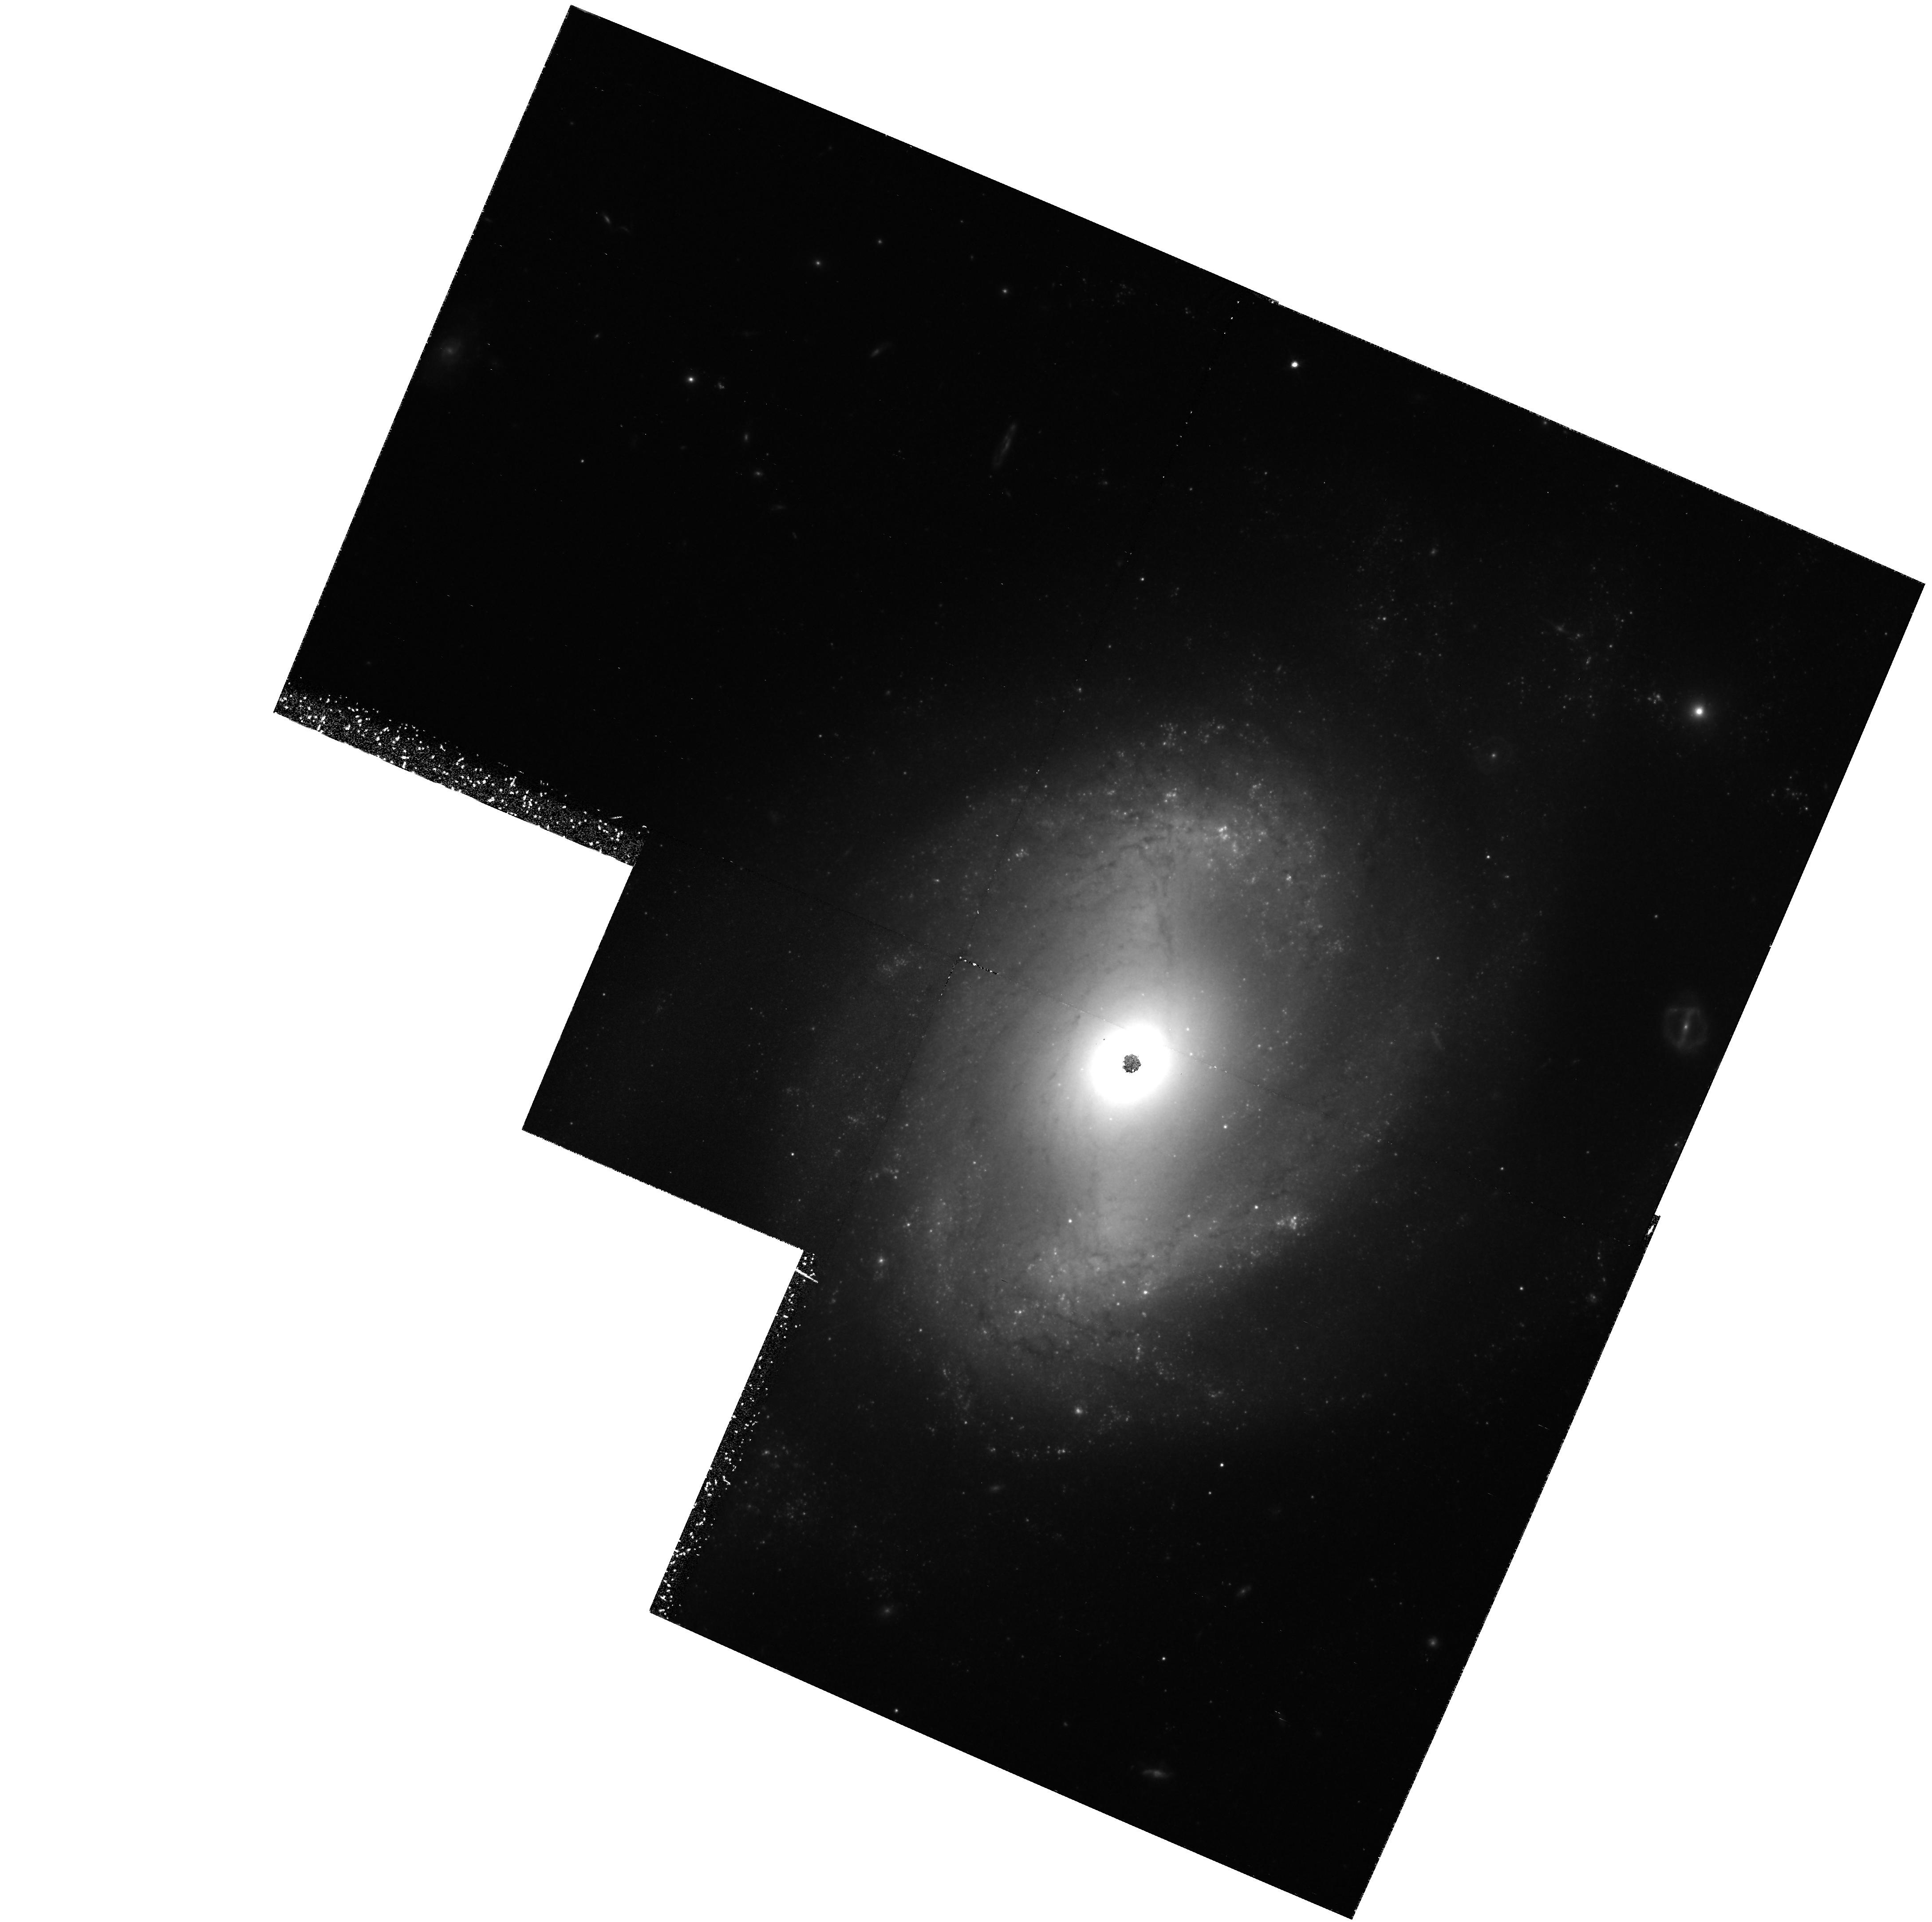
Target: NGC4639
Instrument: WFPC2/PC
Filter: F814W
Exposure: 2.2 h
Observation ID: hst_5981_04_wfpc2_pc_f814w_u2nu04

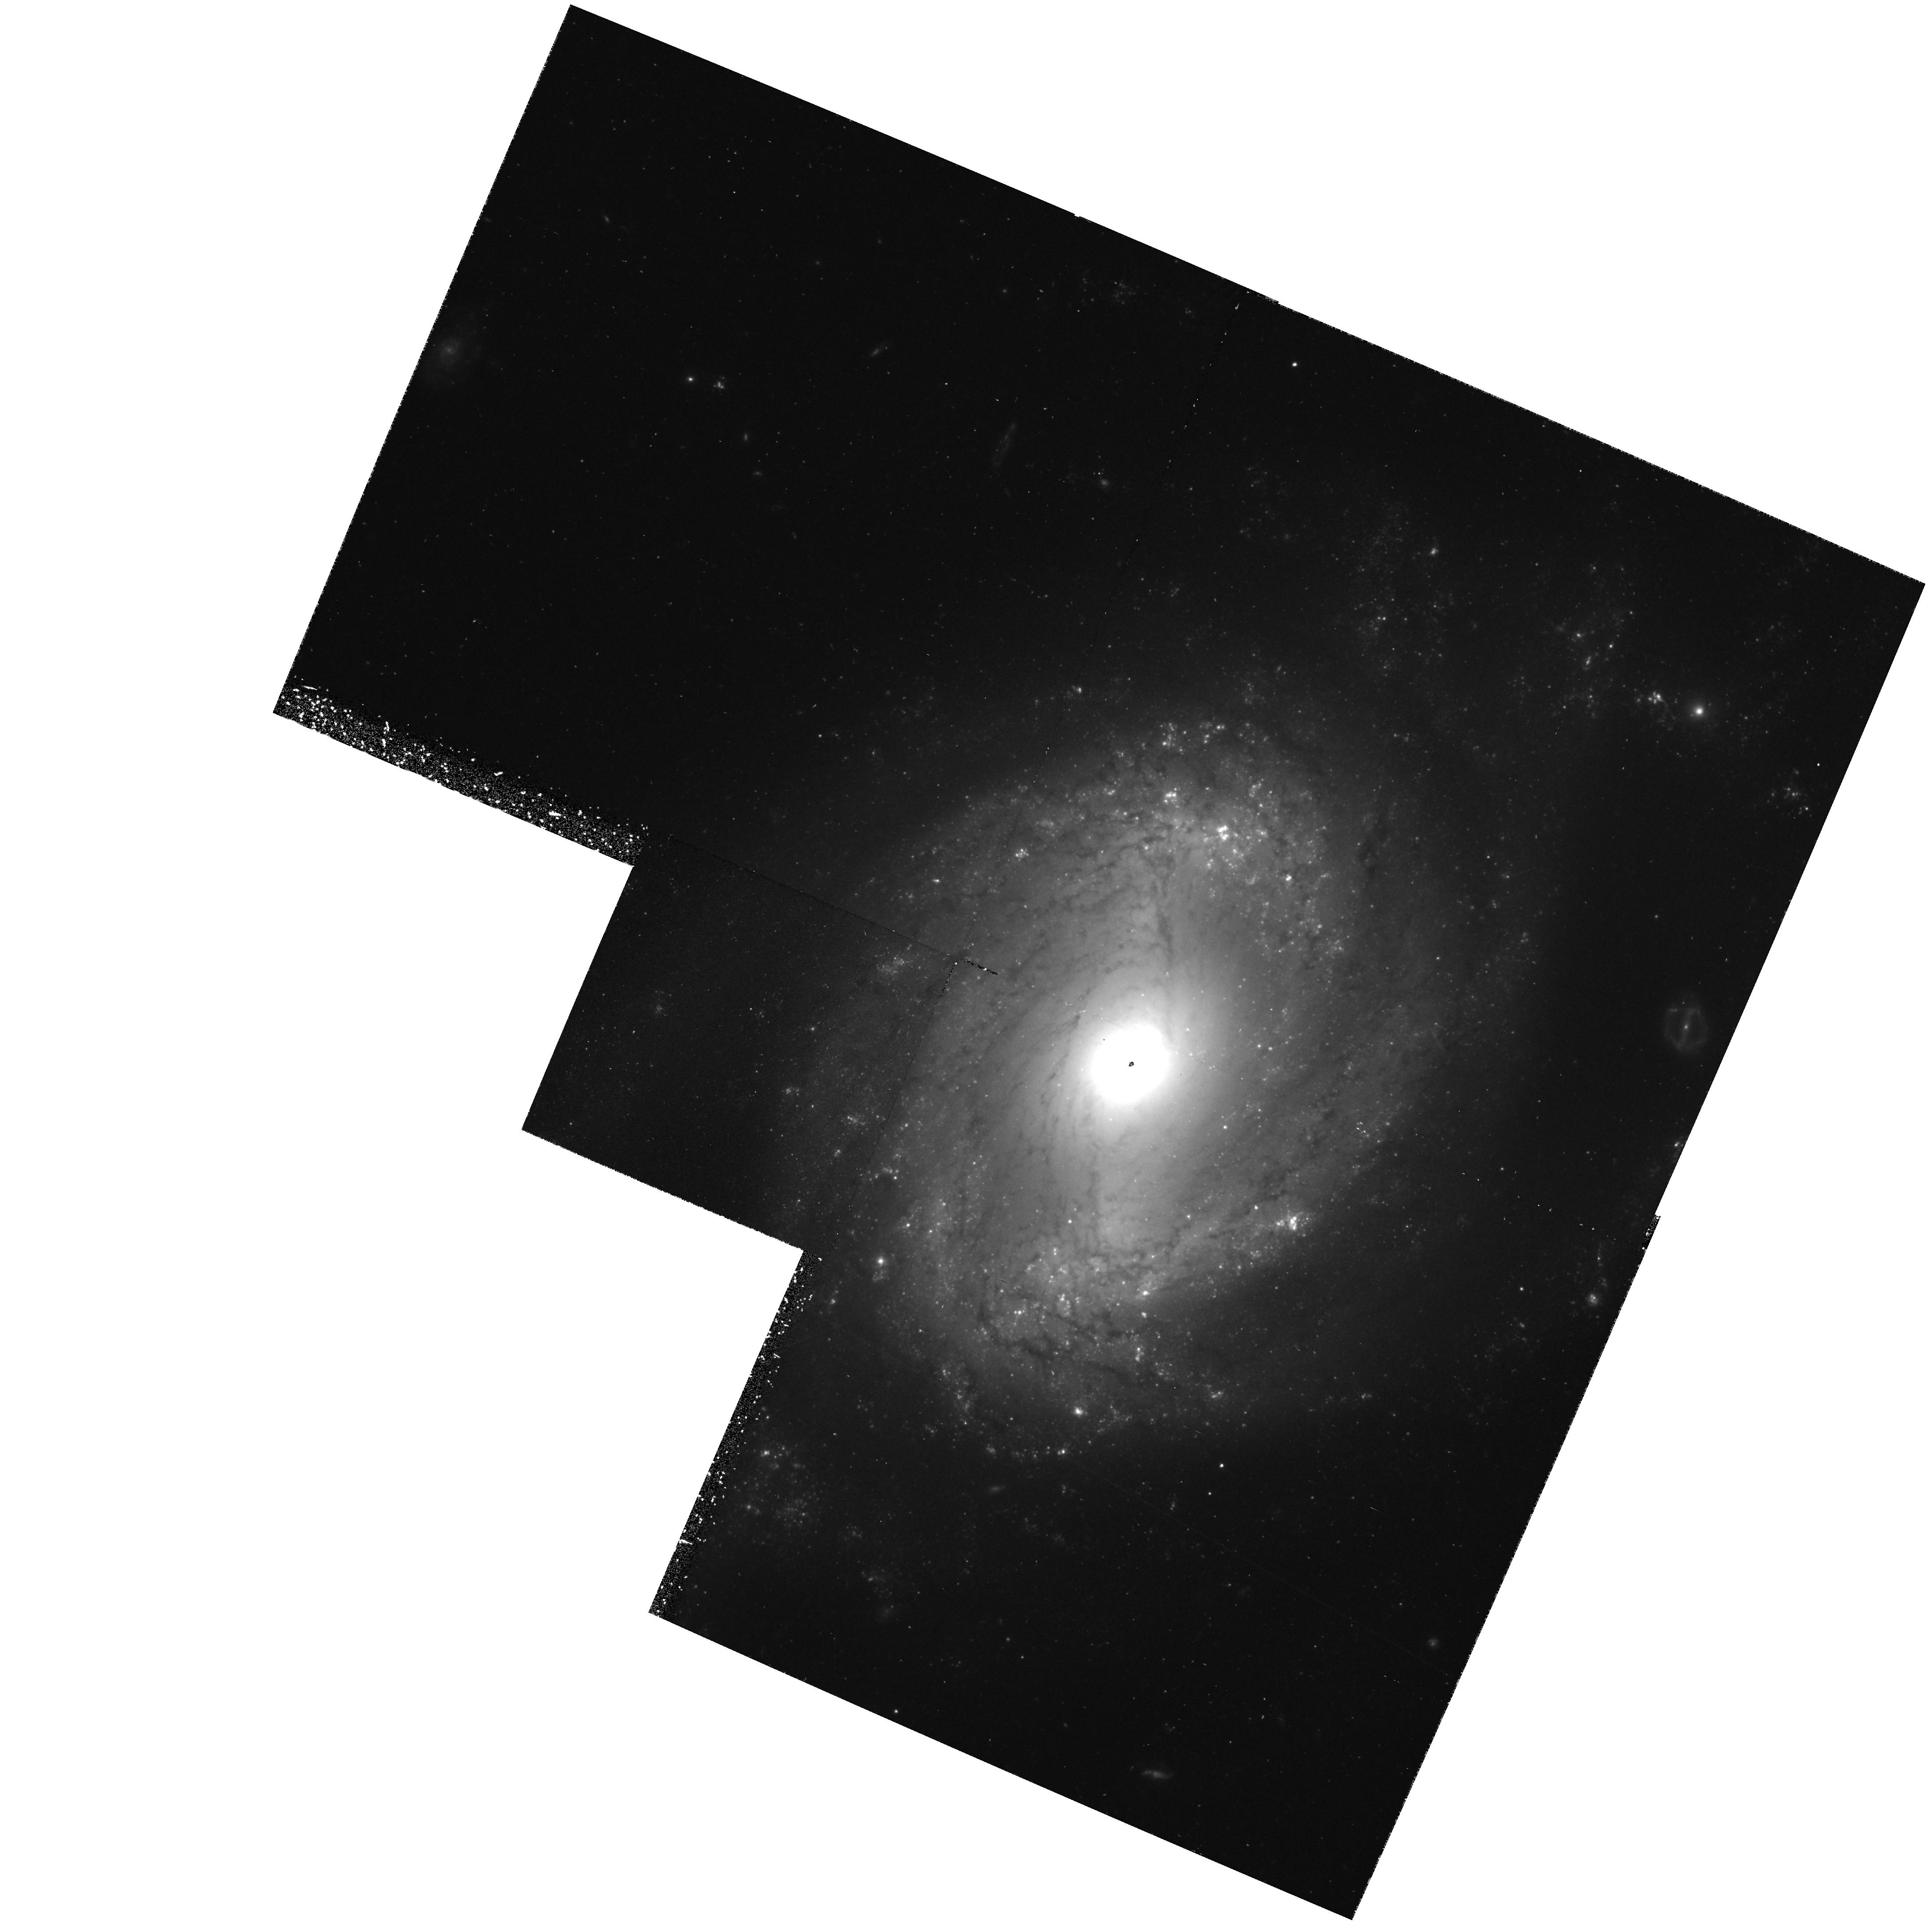
Target: NGC4639
Instrument: WFPC2/PC
Filter: F555W
Exposure: 1.4 h
Observation ID: hst_5981_09_wfpc2_pc_f555w_u2nu09

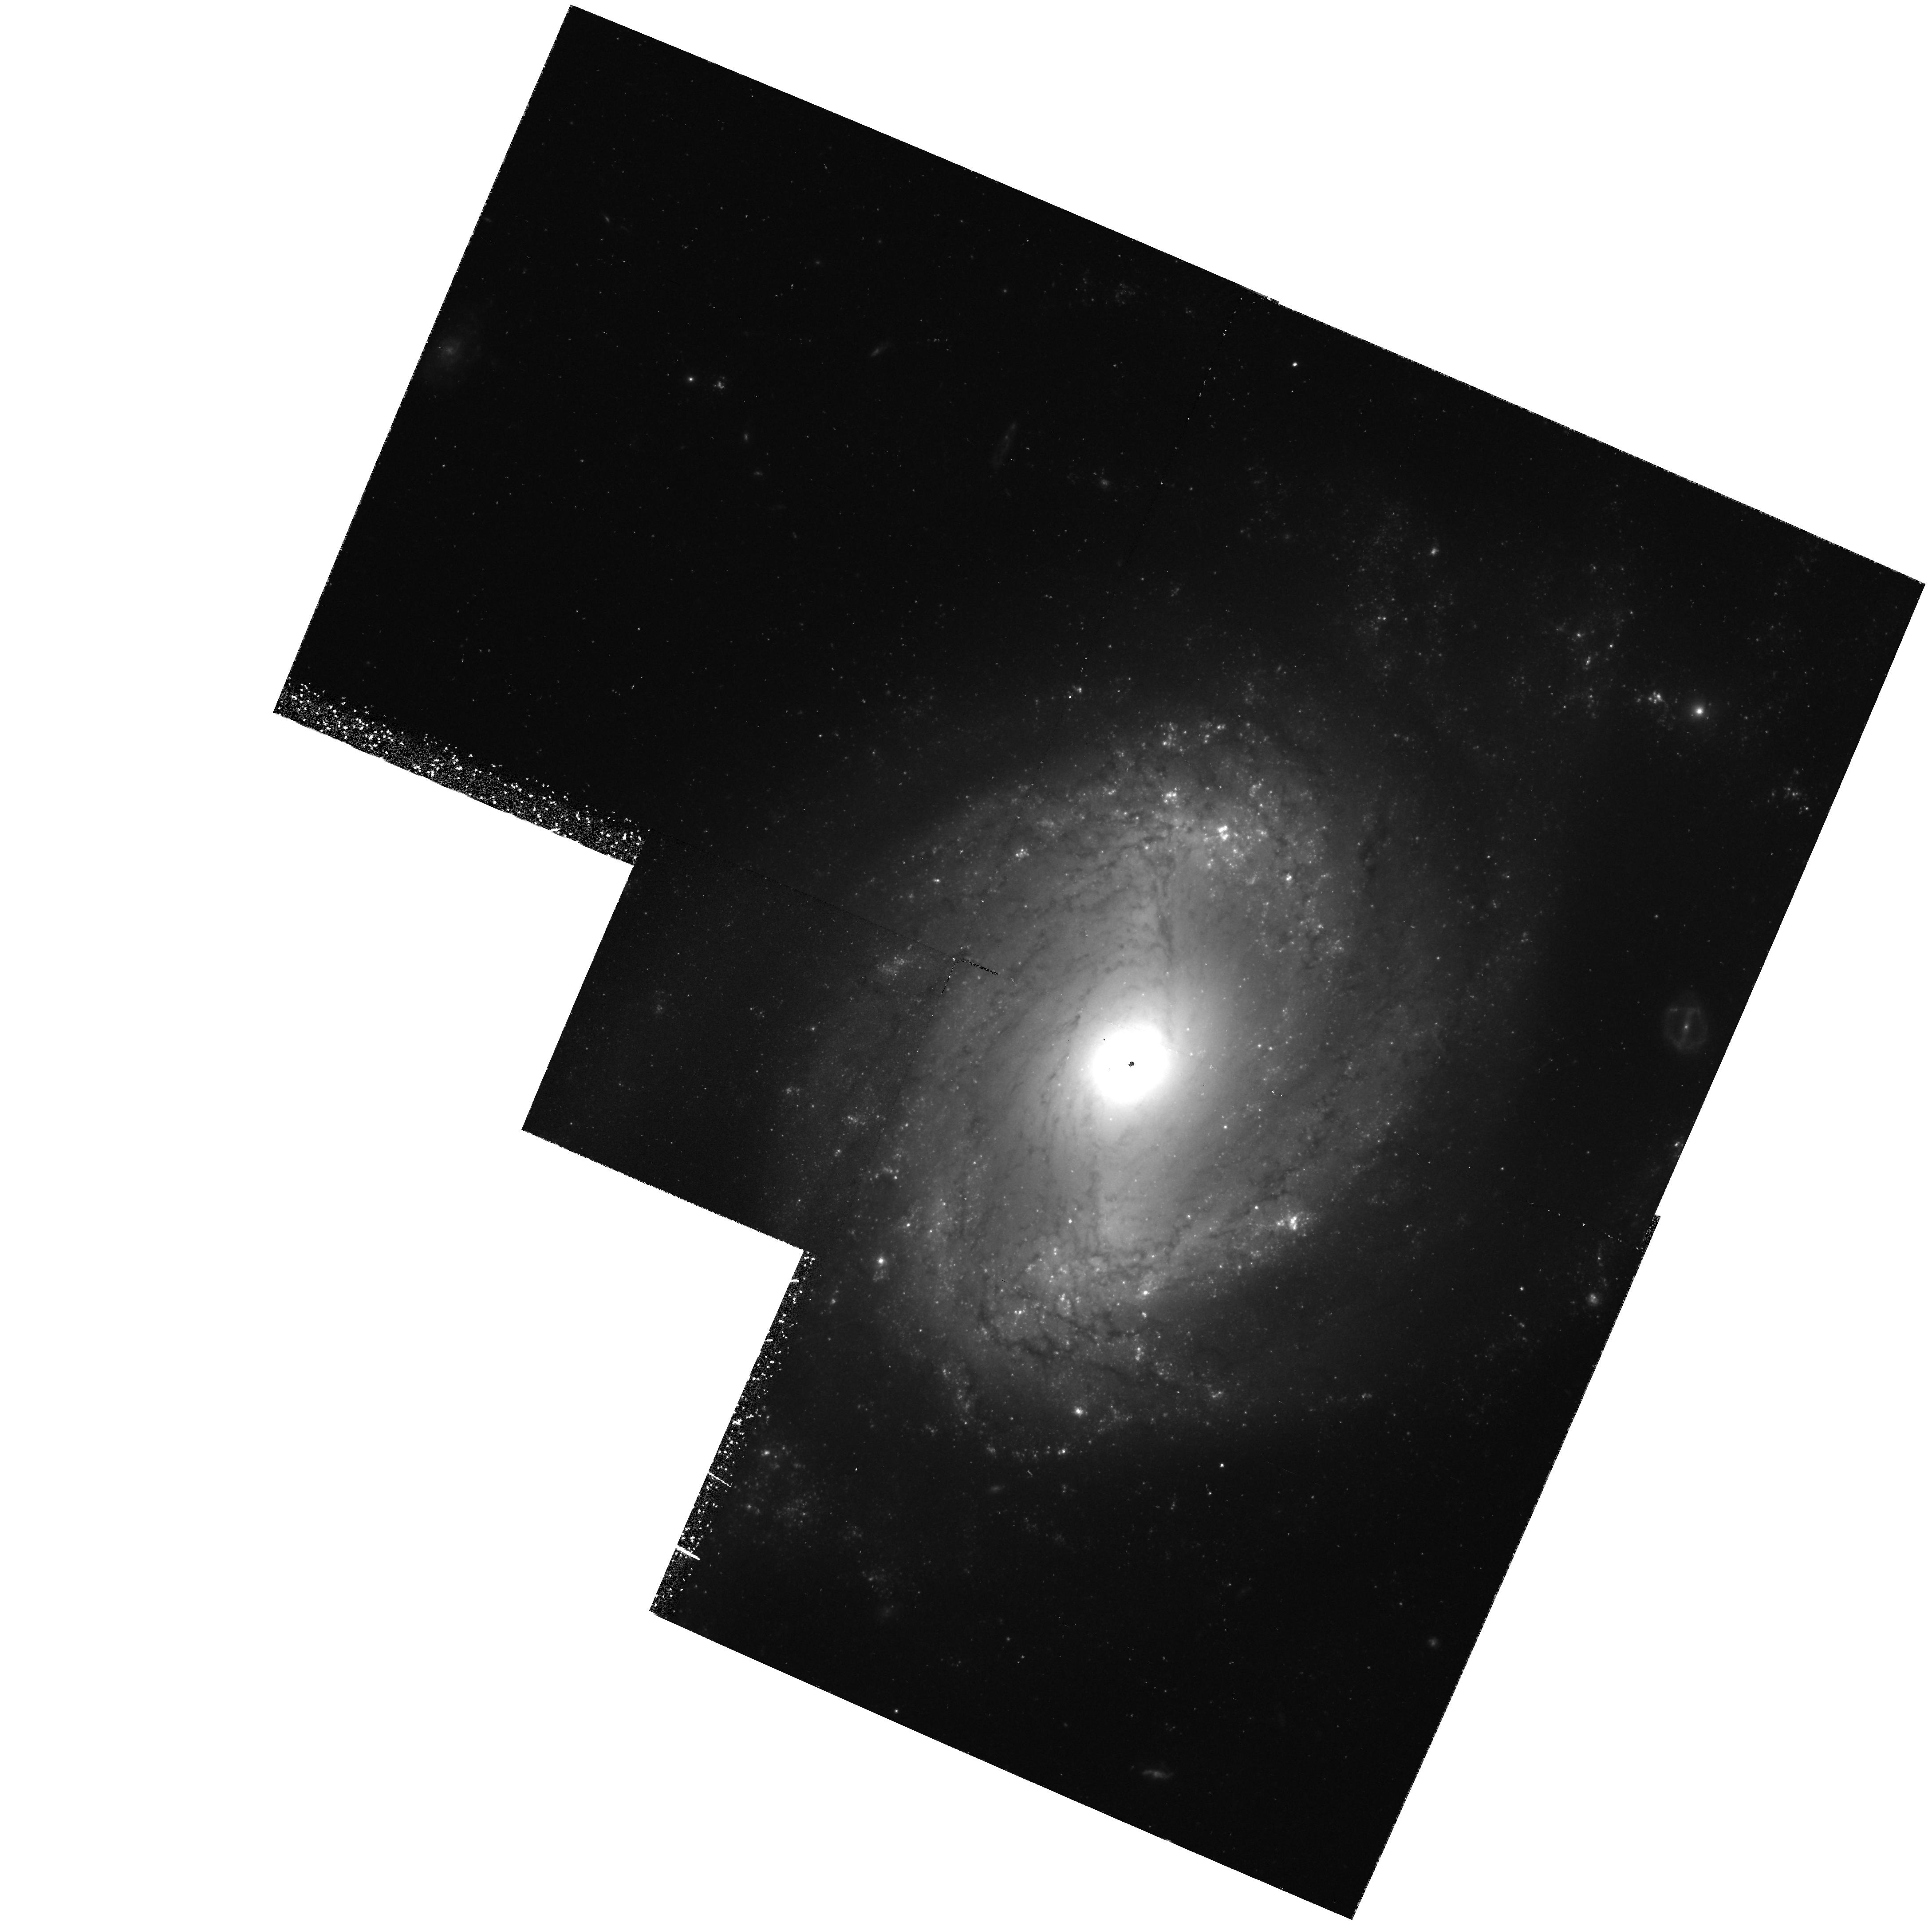
Target: NGC4639
Instrument: WFPC2/PC
Filter: F555W
Exposure: 1.4 h
Observation ID: hst_5981_04_wfpc2_pc_f555w_u2nu04

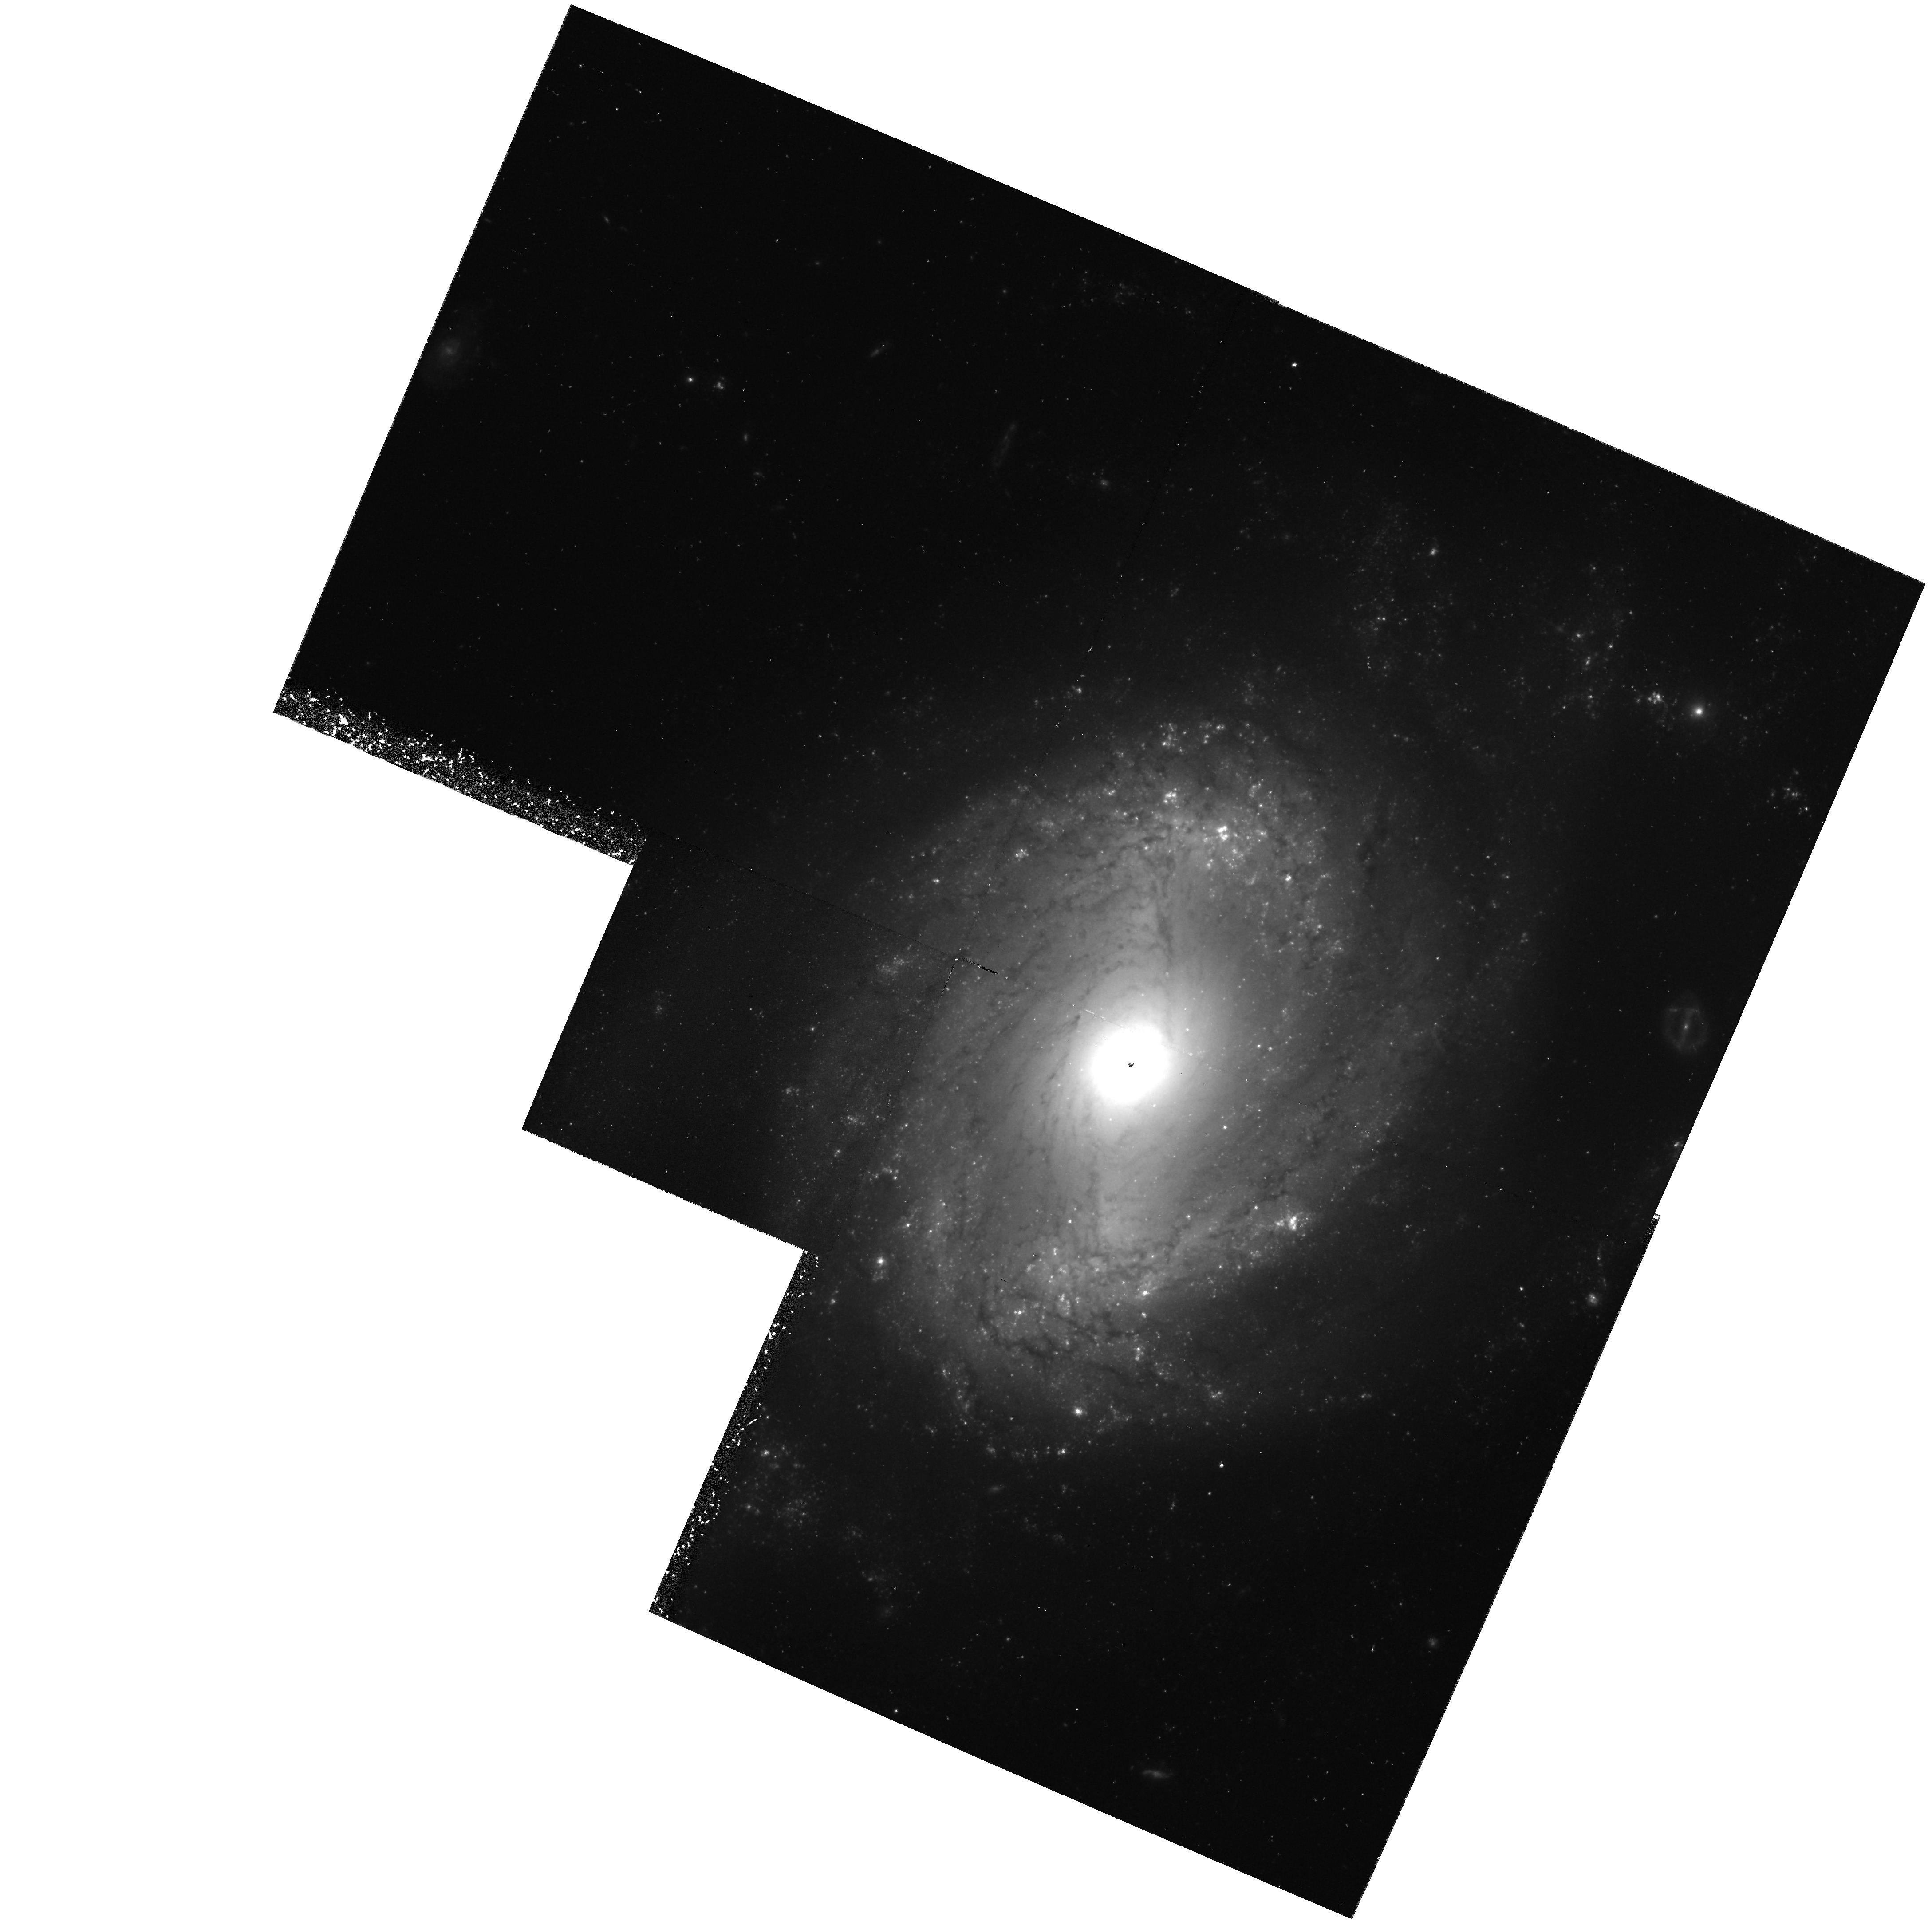
Target: NGC4639
Instrument: WFPC2/PC
Filter: F555W
Exposure: 1.4 h
Observation ID: hst_5981_05_wfpc2_pc_f555w_u2nu05

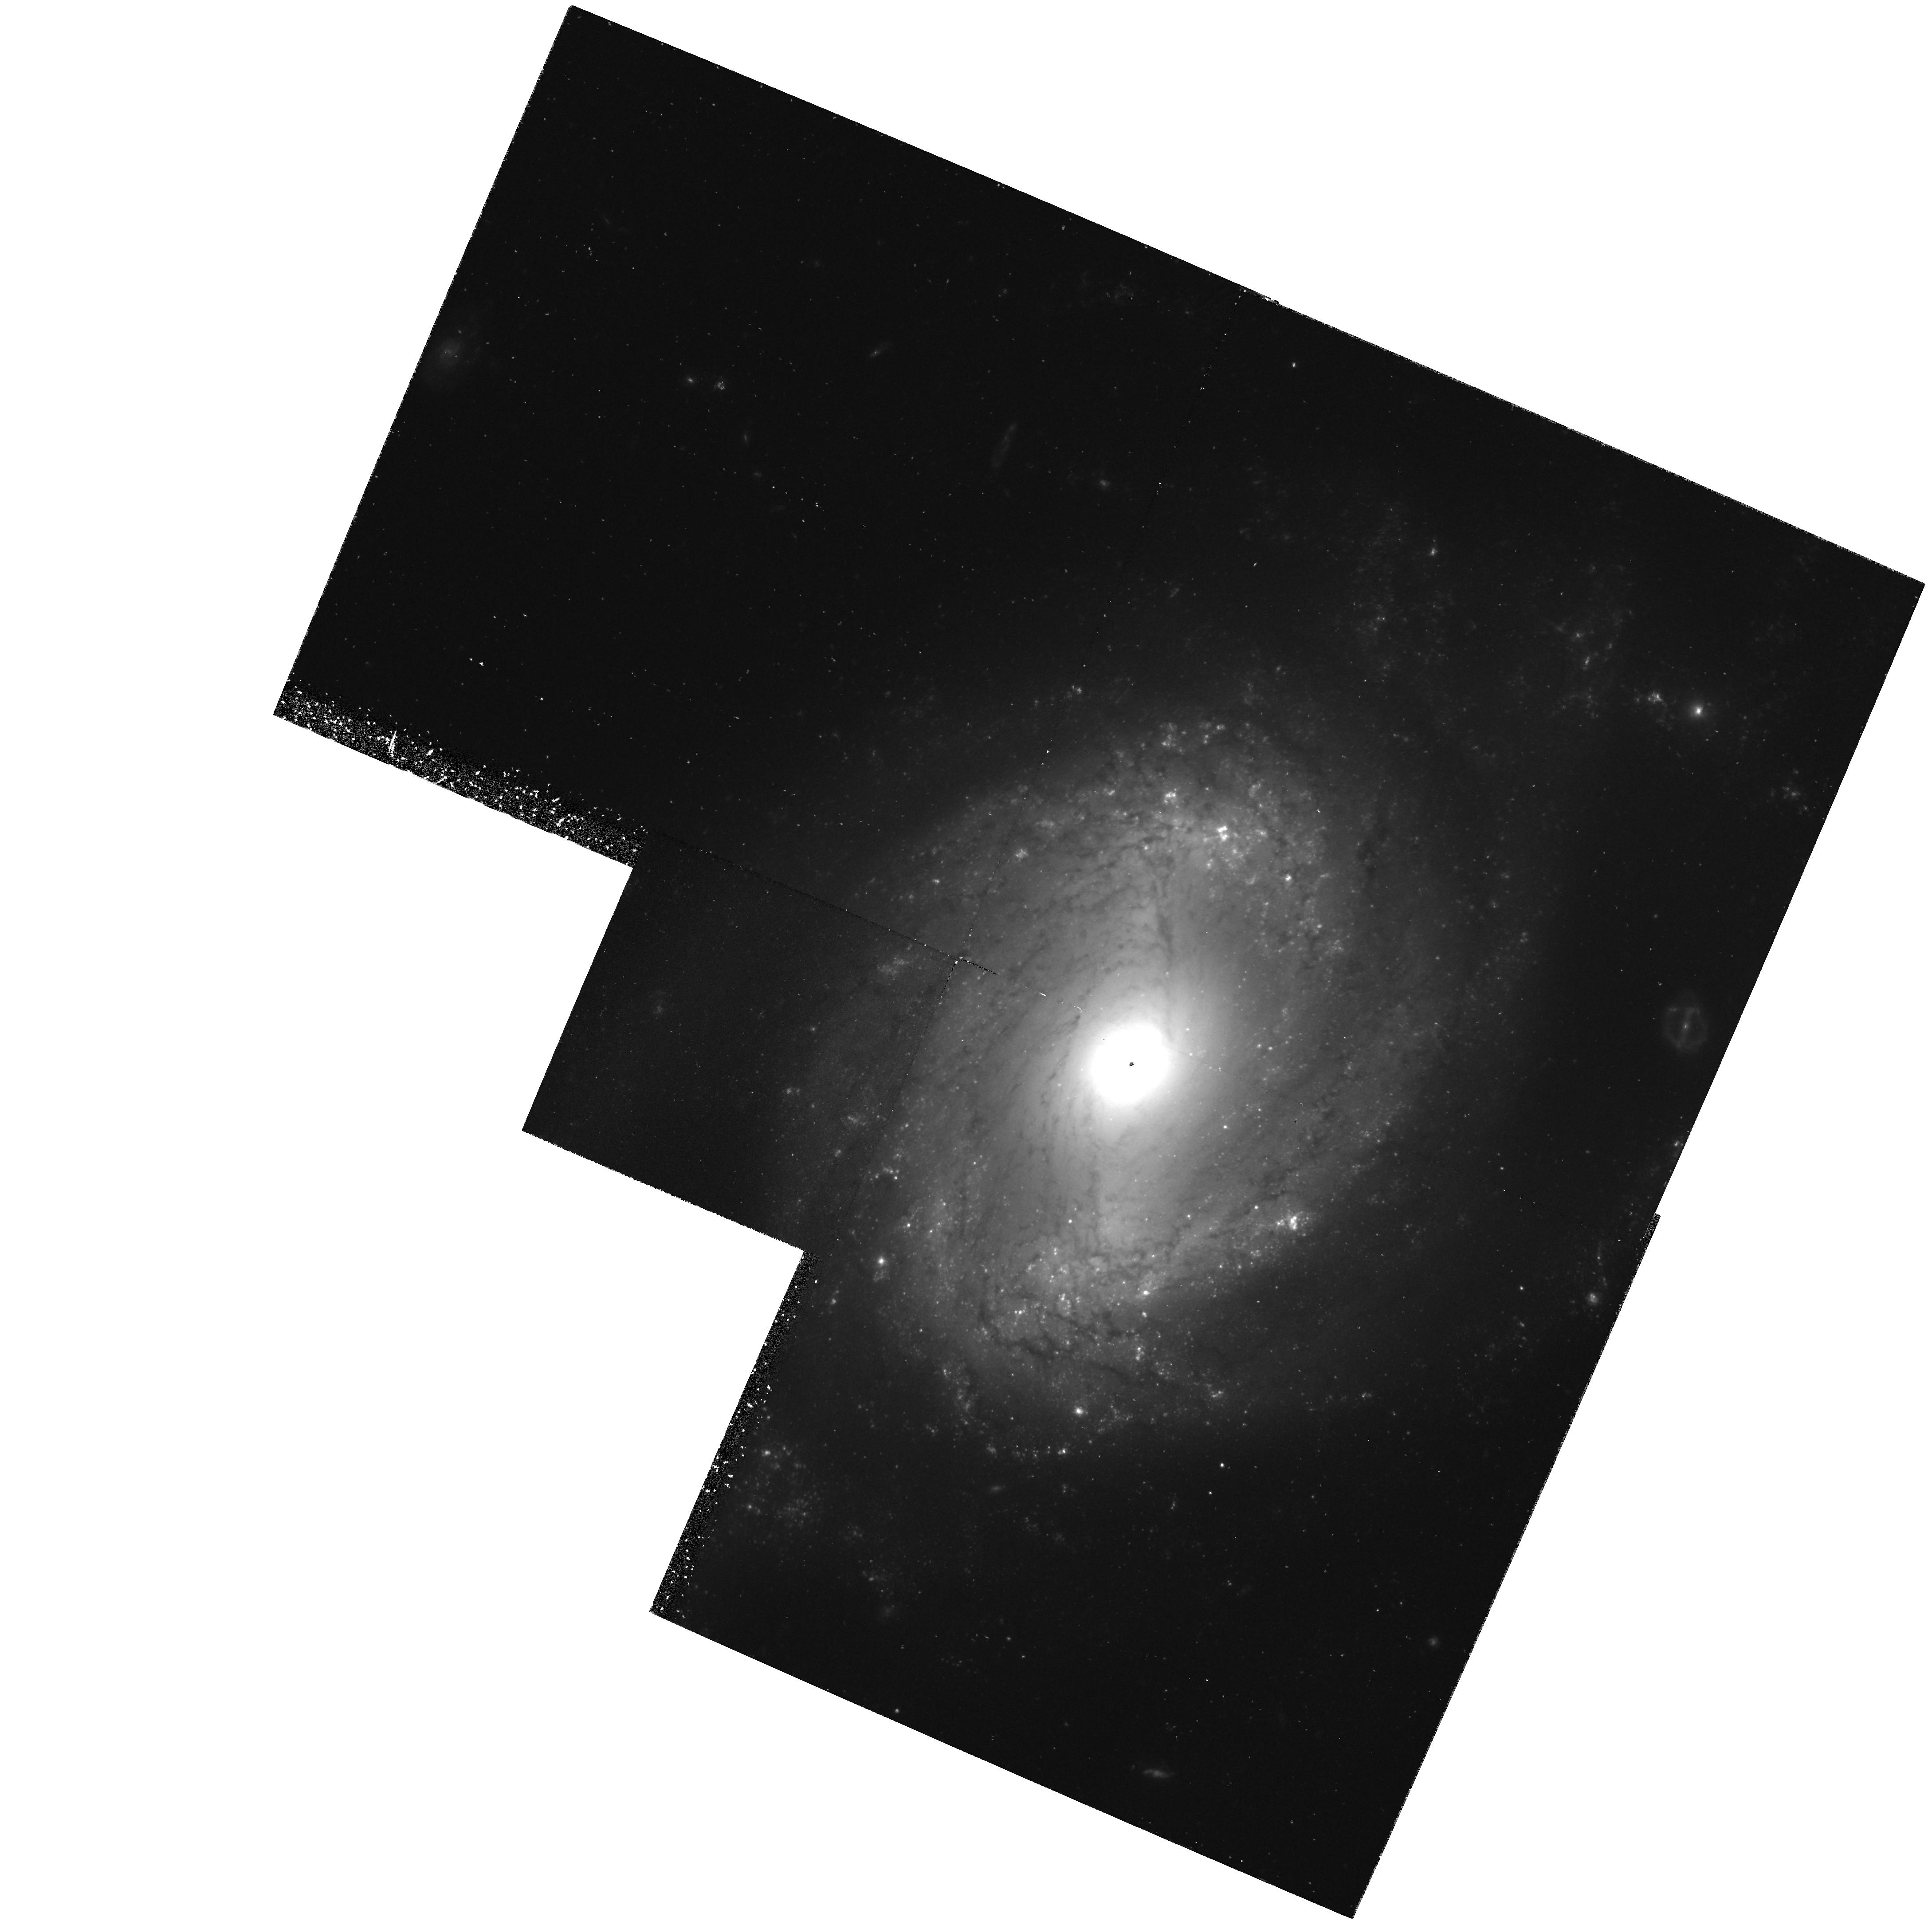
Target: NGC4639
Instrument: WFPC2/PC
Filter: F555W
Exposure: 1.4 h
Observation ID: hst_5981_10_wfpc2_pc_f555w_u2nu10

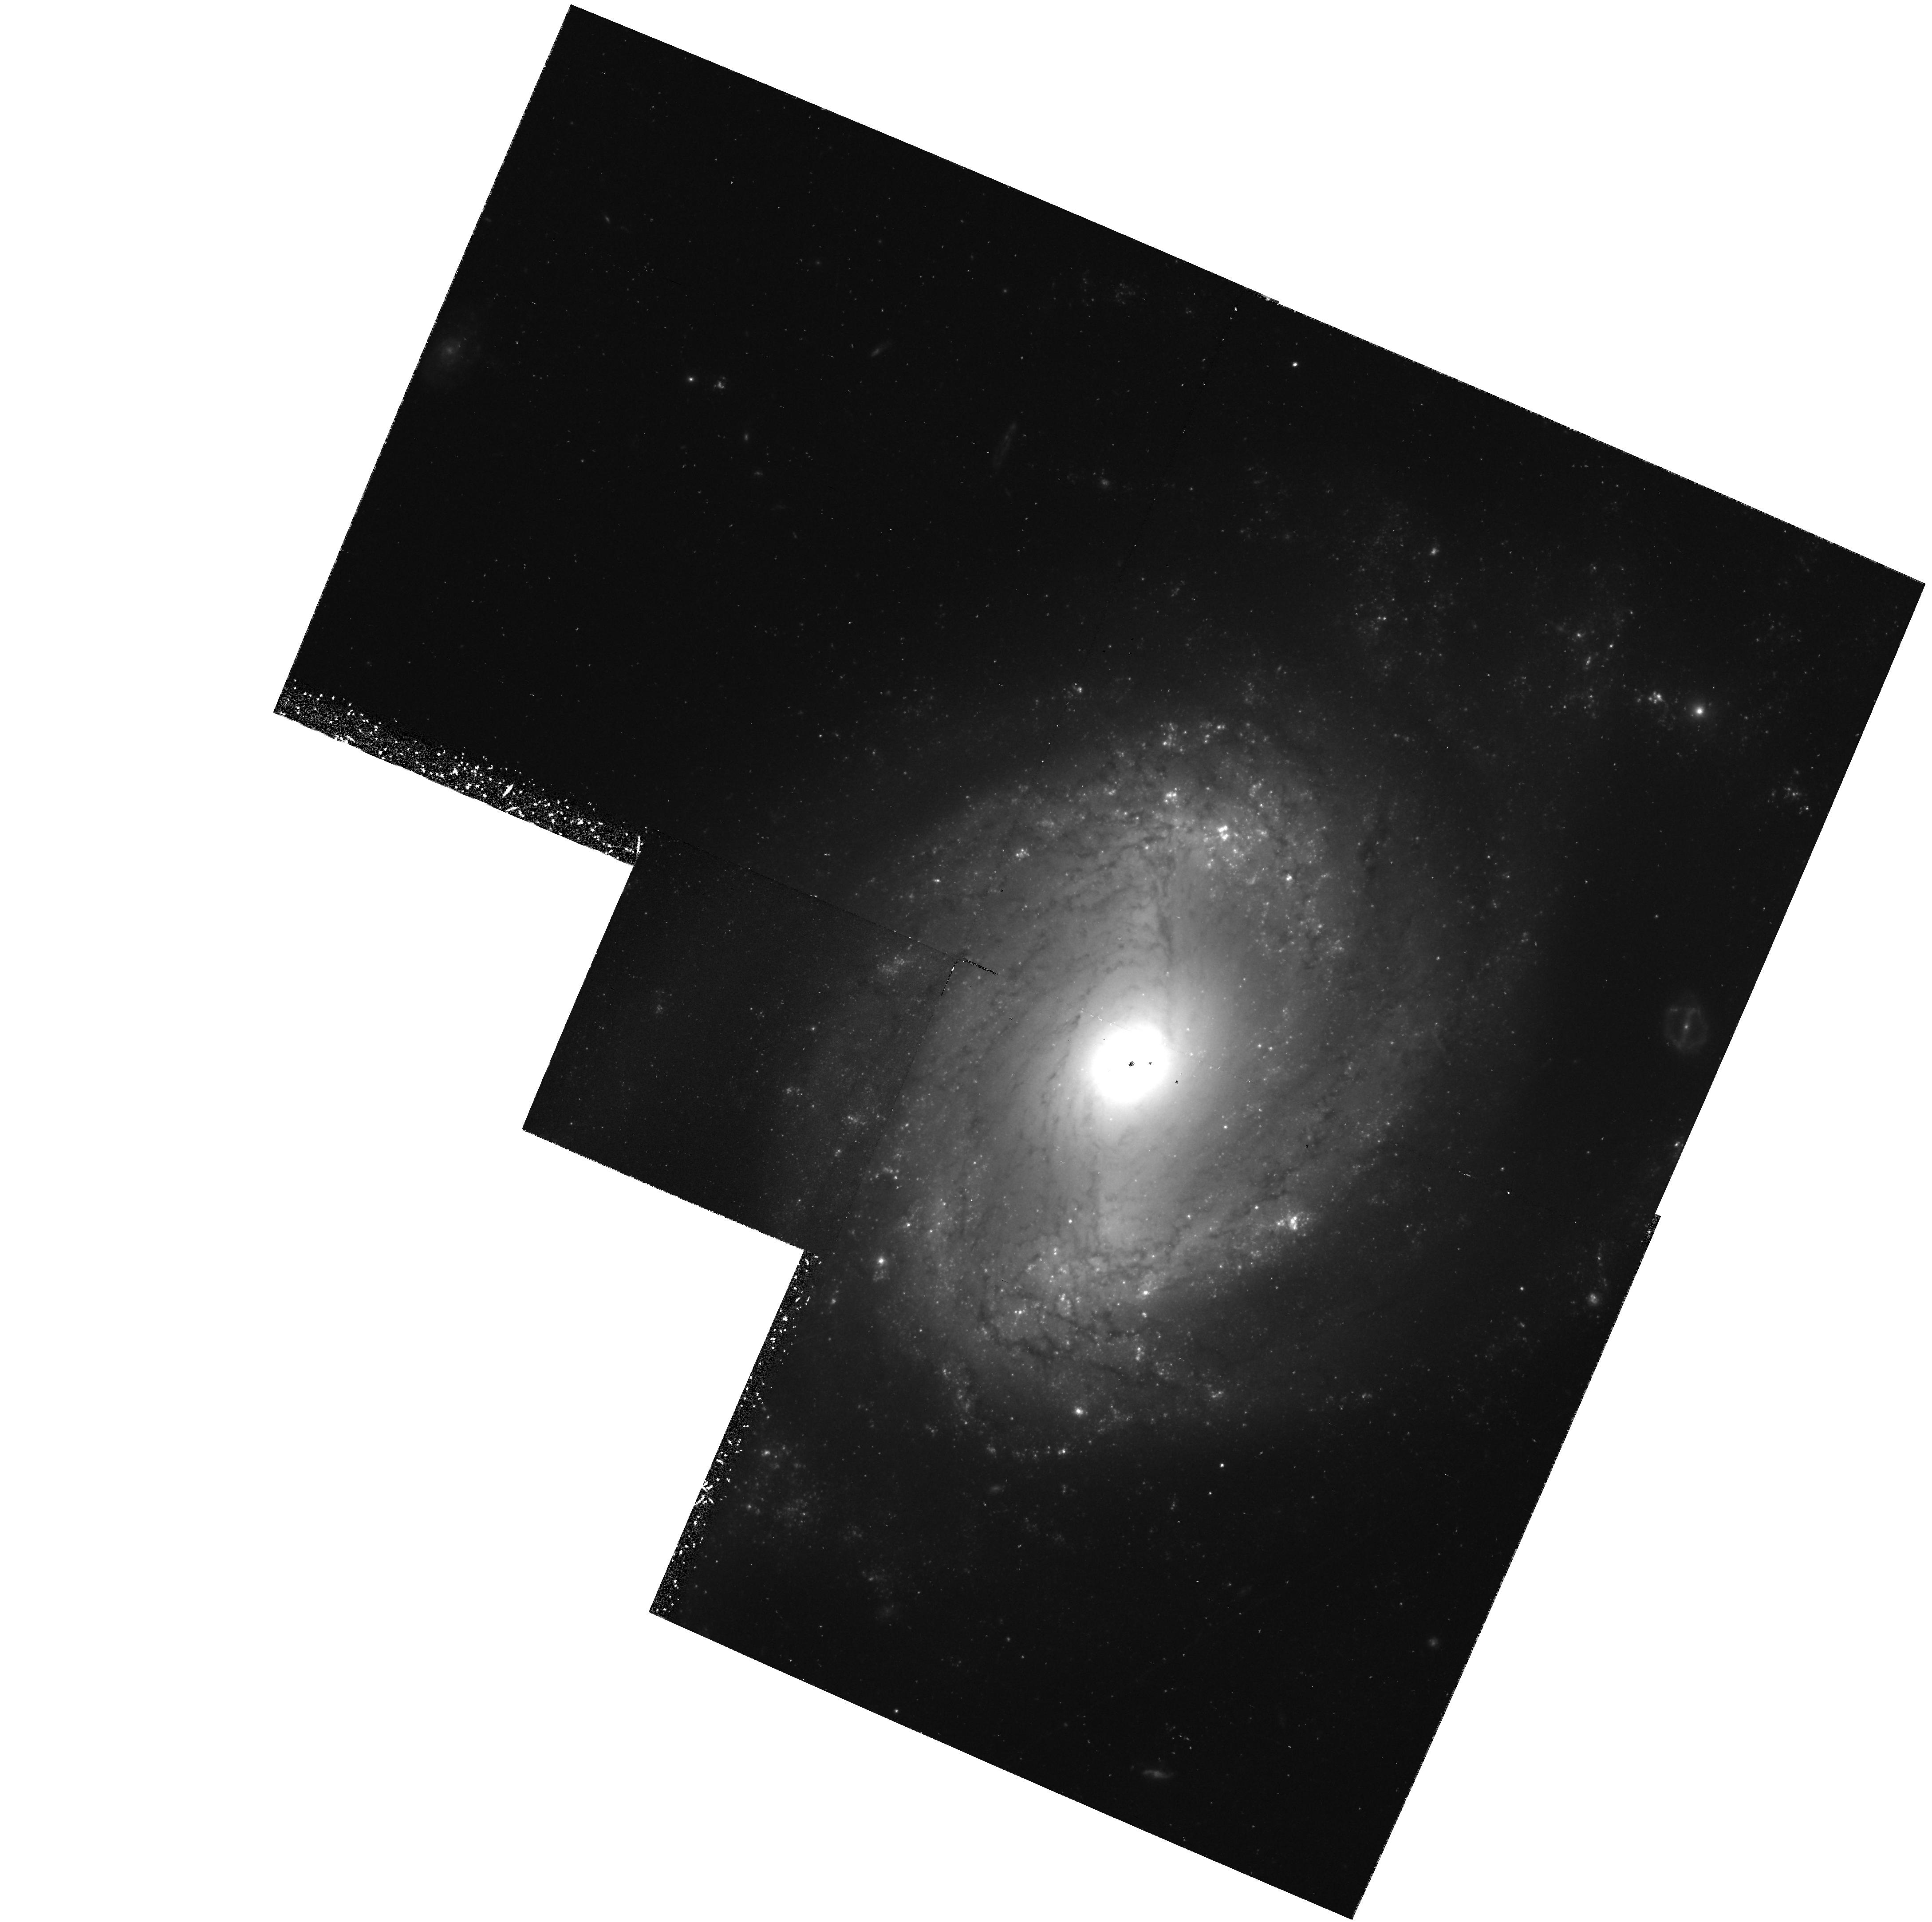
Target: NGC4639
Instrument: WFPC2/PC
Filter: F555W
Exposure: 1.4 h
Observation ID: hst_5981_01_wfpc2_pc_f555w_u2nu01

CALIBRATION OF NEARBY TYPE IA SUPERNOVAE AS STANDARD CANDLES: NGC 4639 (PI: Sandage, Allan)

We propose to continue our calibration experiment for M(max) of type Ia supernovae (SNe Ia) by determining Cepheid distances to their parent galaxies. To date we have completed the calibration for 3 SNe Ia (SN 1937C in IC 4182 from Cycle 1, and SN 1895B and SN 1972E in NGC 5253 from Cycle 3), and are at the beginning of the calibration of SN 1960F in NGC 4496 and SN 1981B in NGC 4536 from Cycle 4 data being received just now. The experiment is designed to determine how stable M(max) is for SNe Ia, and how large the dispersion is about this mean. To adequately do this we need the calibration of about 10 such SNe Ia. We propose for 84 orbits to observe 2 more parent galaxies of SNe Ia. We now know from the success of the Cycle 4 data that NGC 5055, parent of SN 1971I, and NGC 4414, parent of SN 1974G, are within the capabilities of the present HST. If NGC 4414 is unavailable, being protected for another project, we request that the second galaxy for the proposed Cycle 5 program be NGC 4639, parent of SN 1990N.